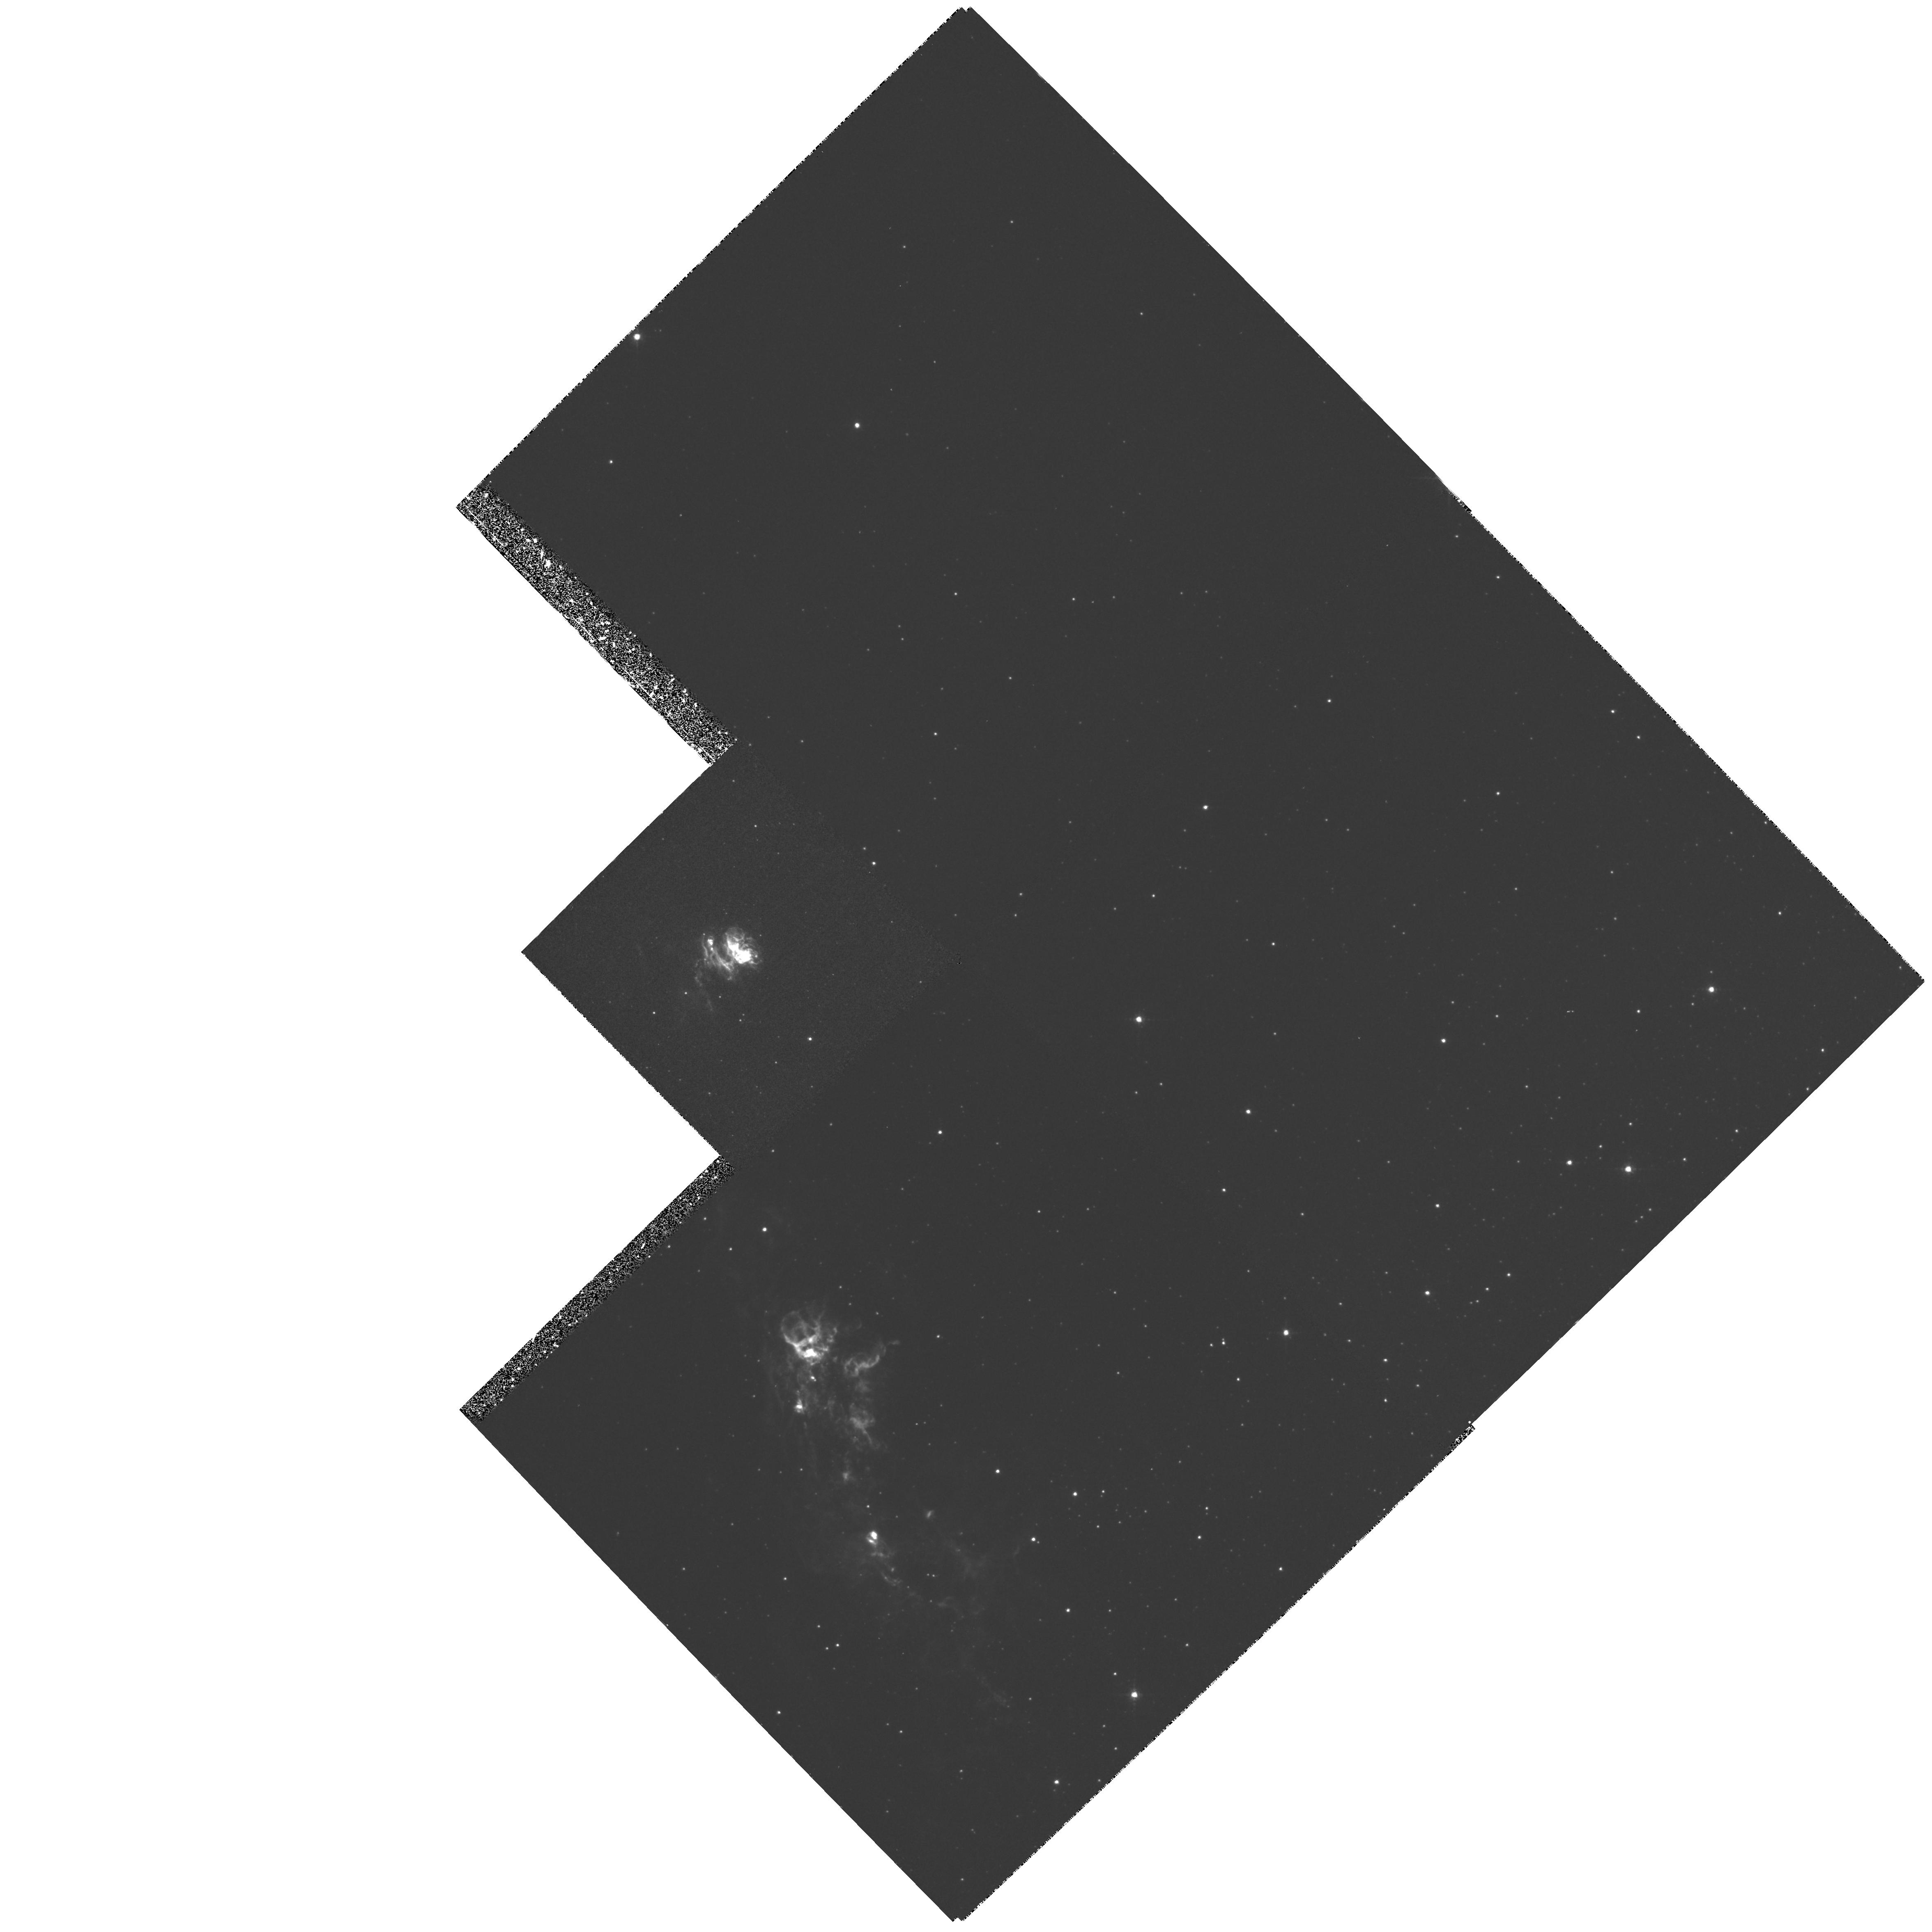
Target: HH81
Instrument: WFPC2/PC
Filter: F656N
Exposure: 1.4 h
Observation ID: hst_6128_01_wfpc2_pc_f656n_u2ub01

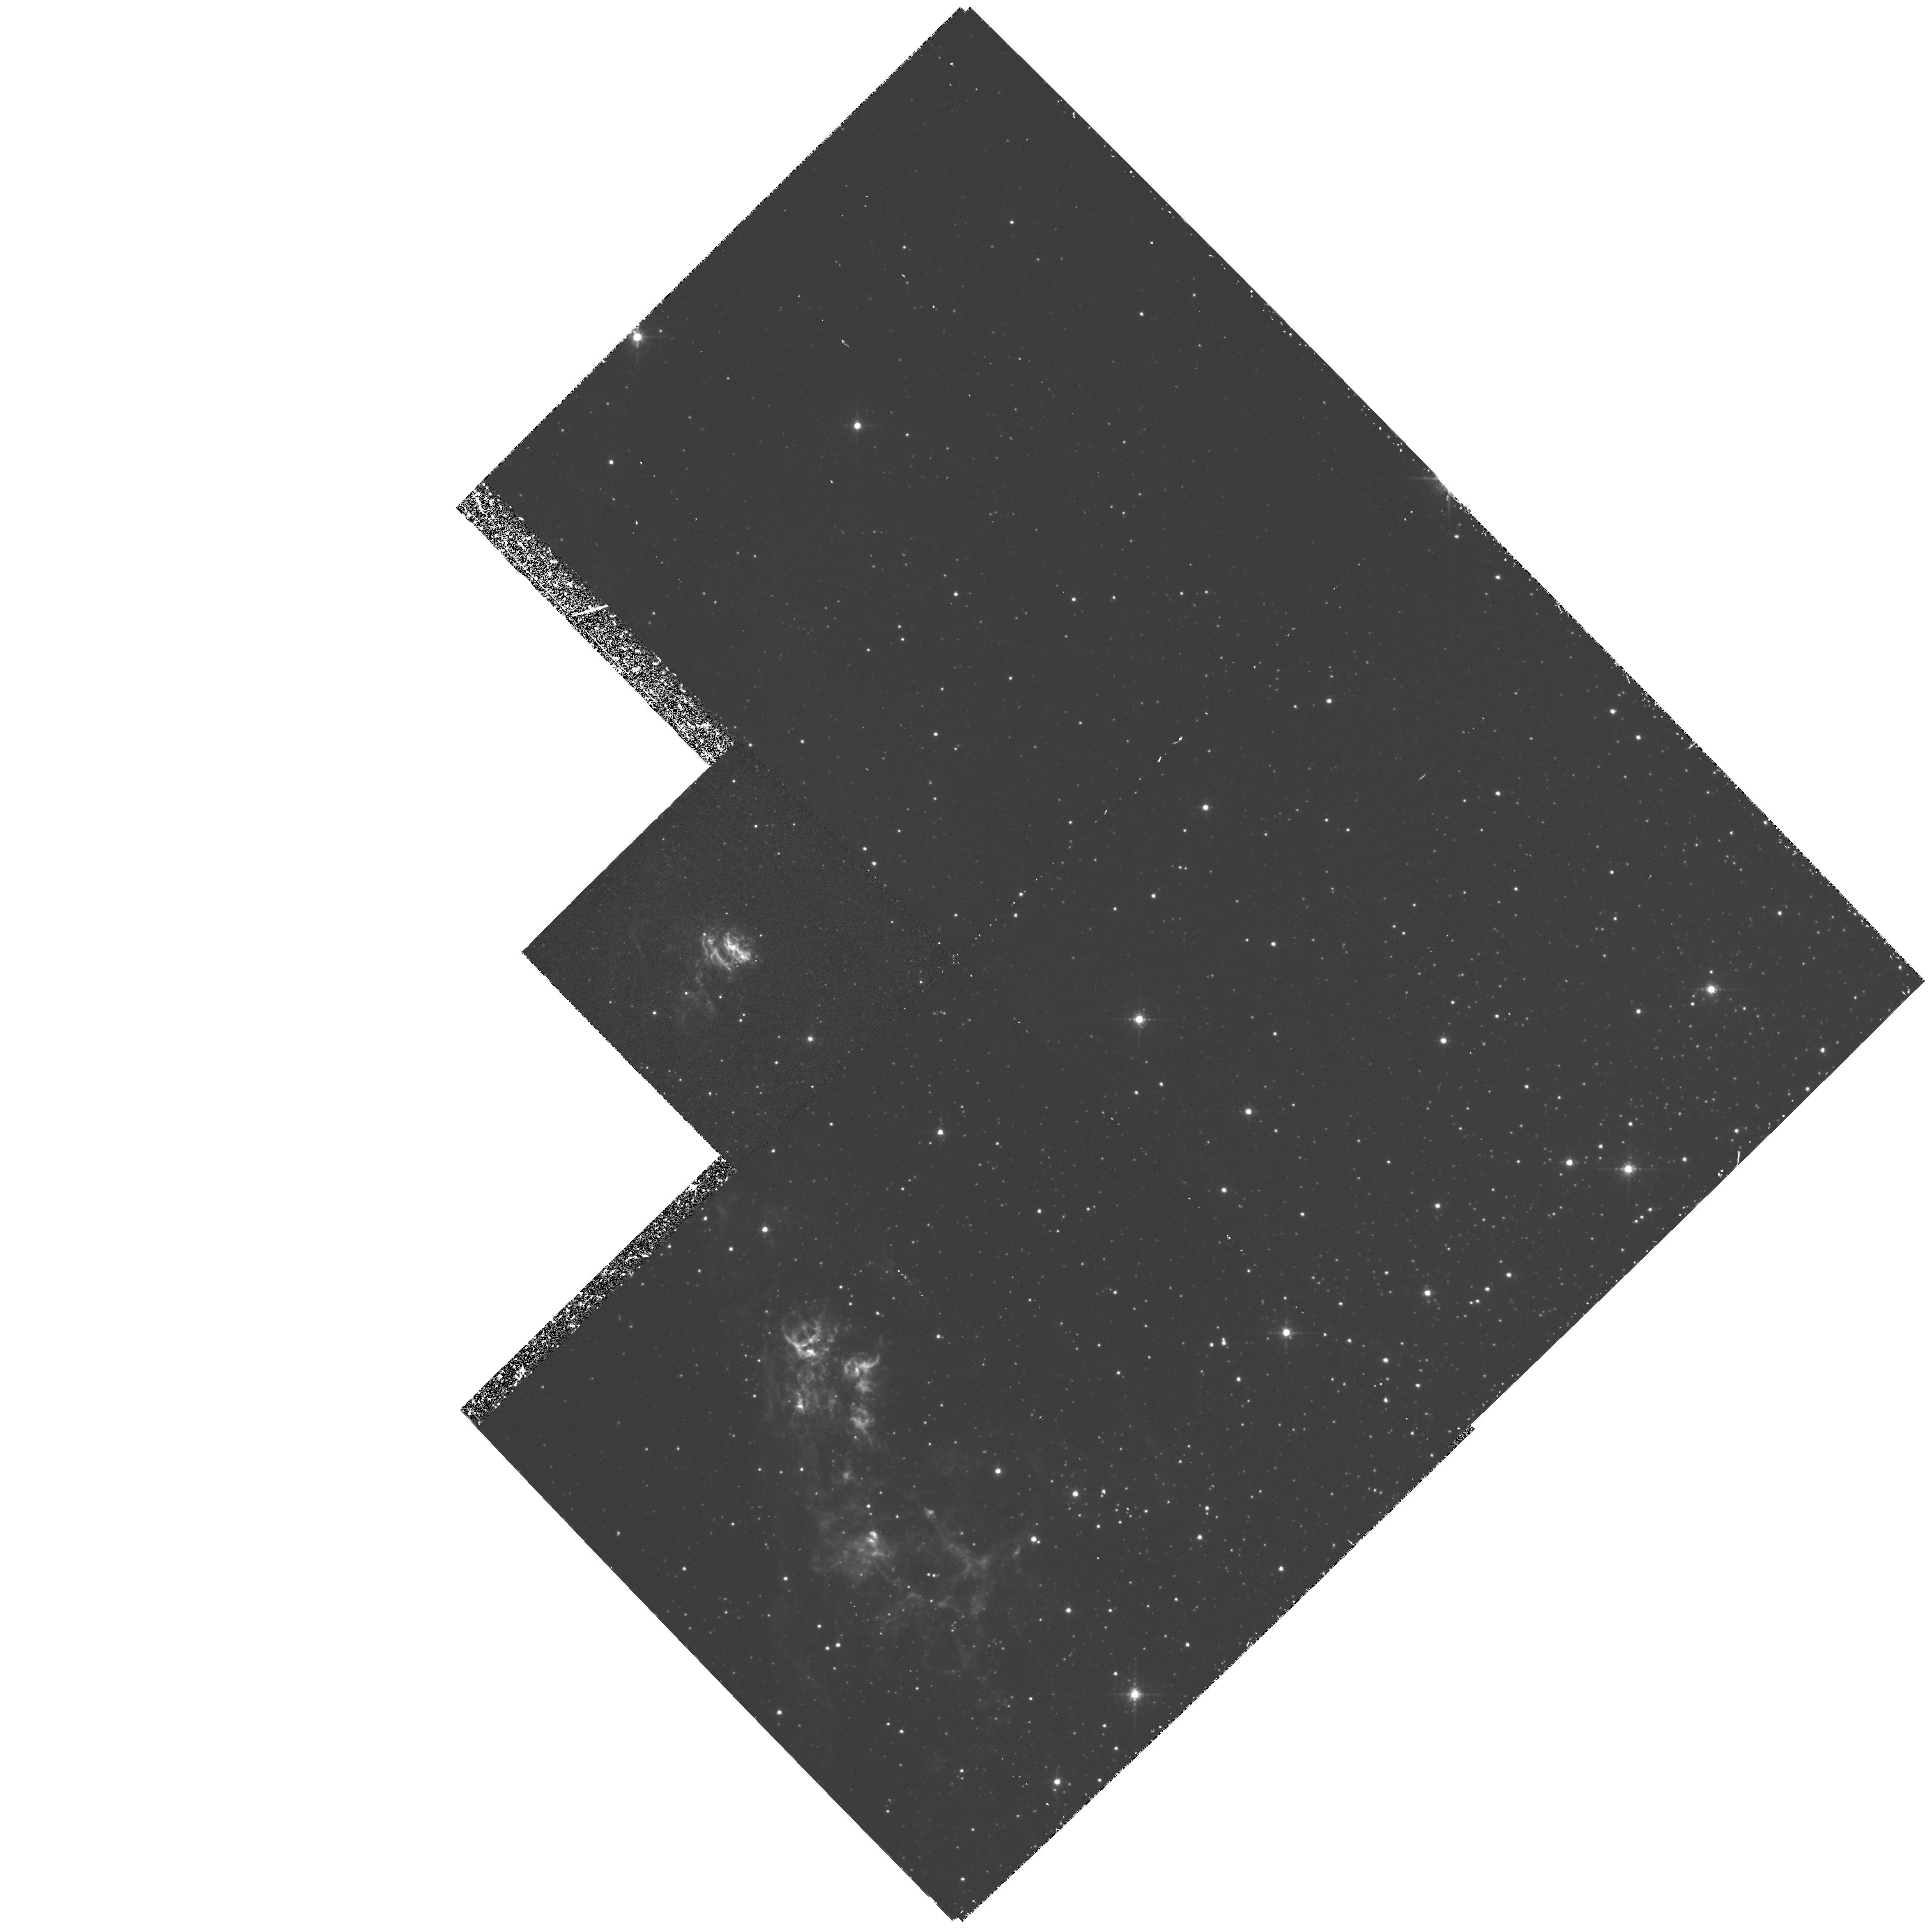
Target: HH81
Instrument: WFPC2/PC
Filter: F673N
Exposure: 2.2 h
Observation ID: hst_6128_01_wfpc2_pc_f673n_u2ub01

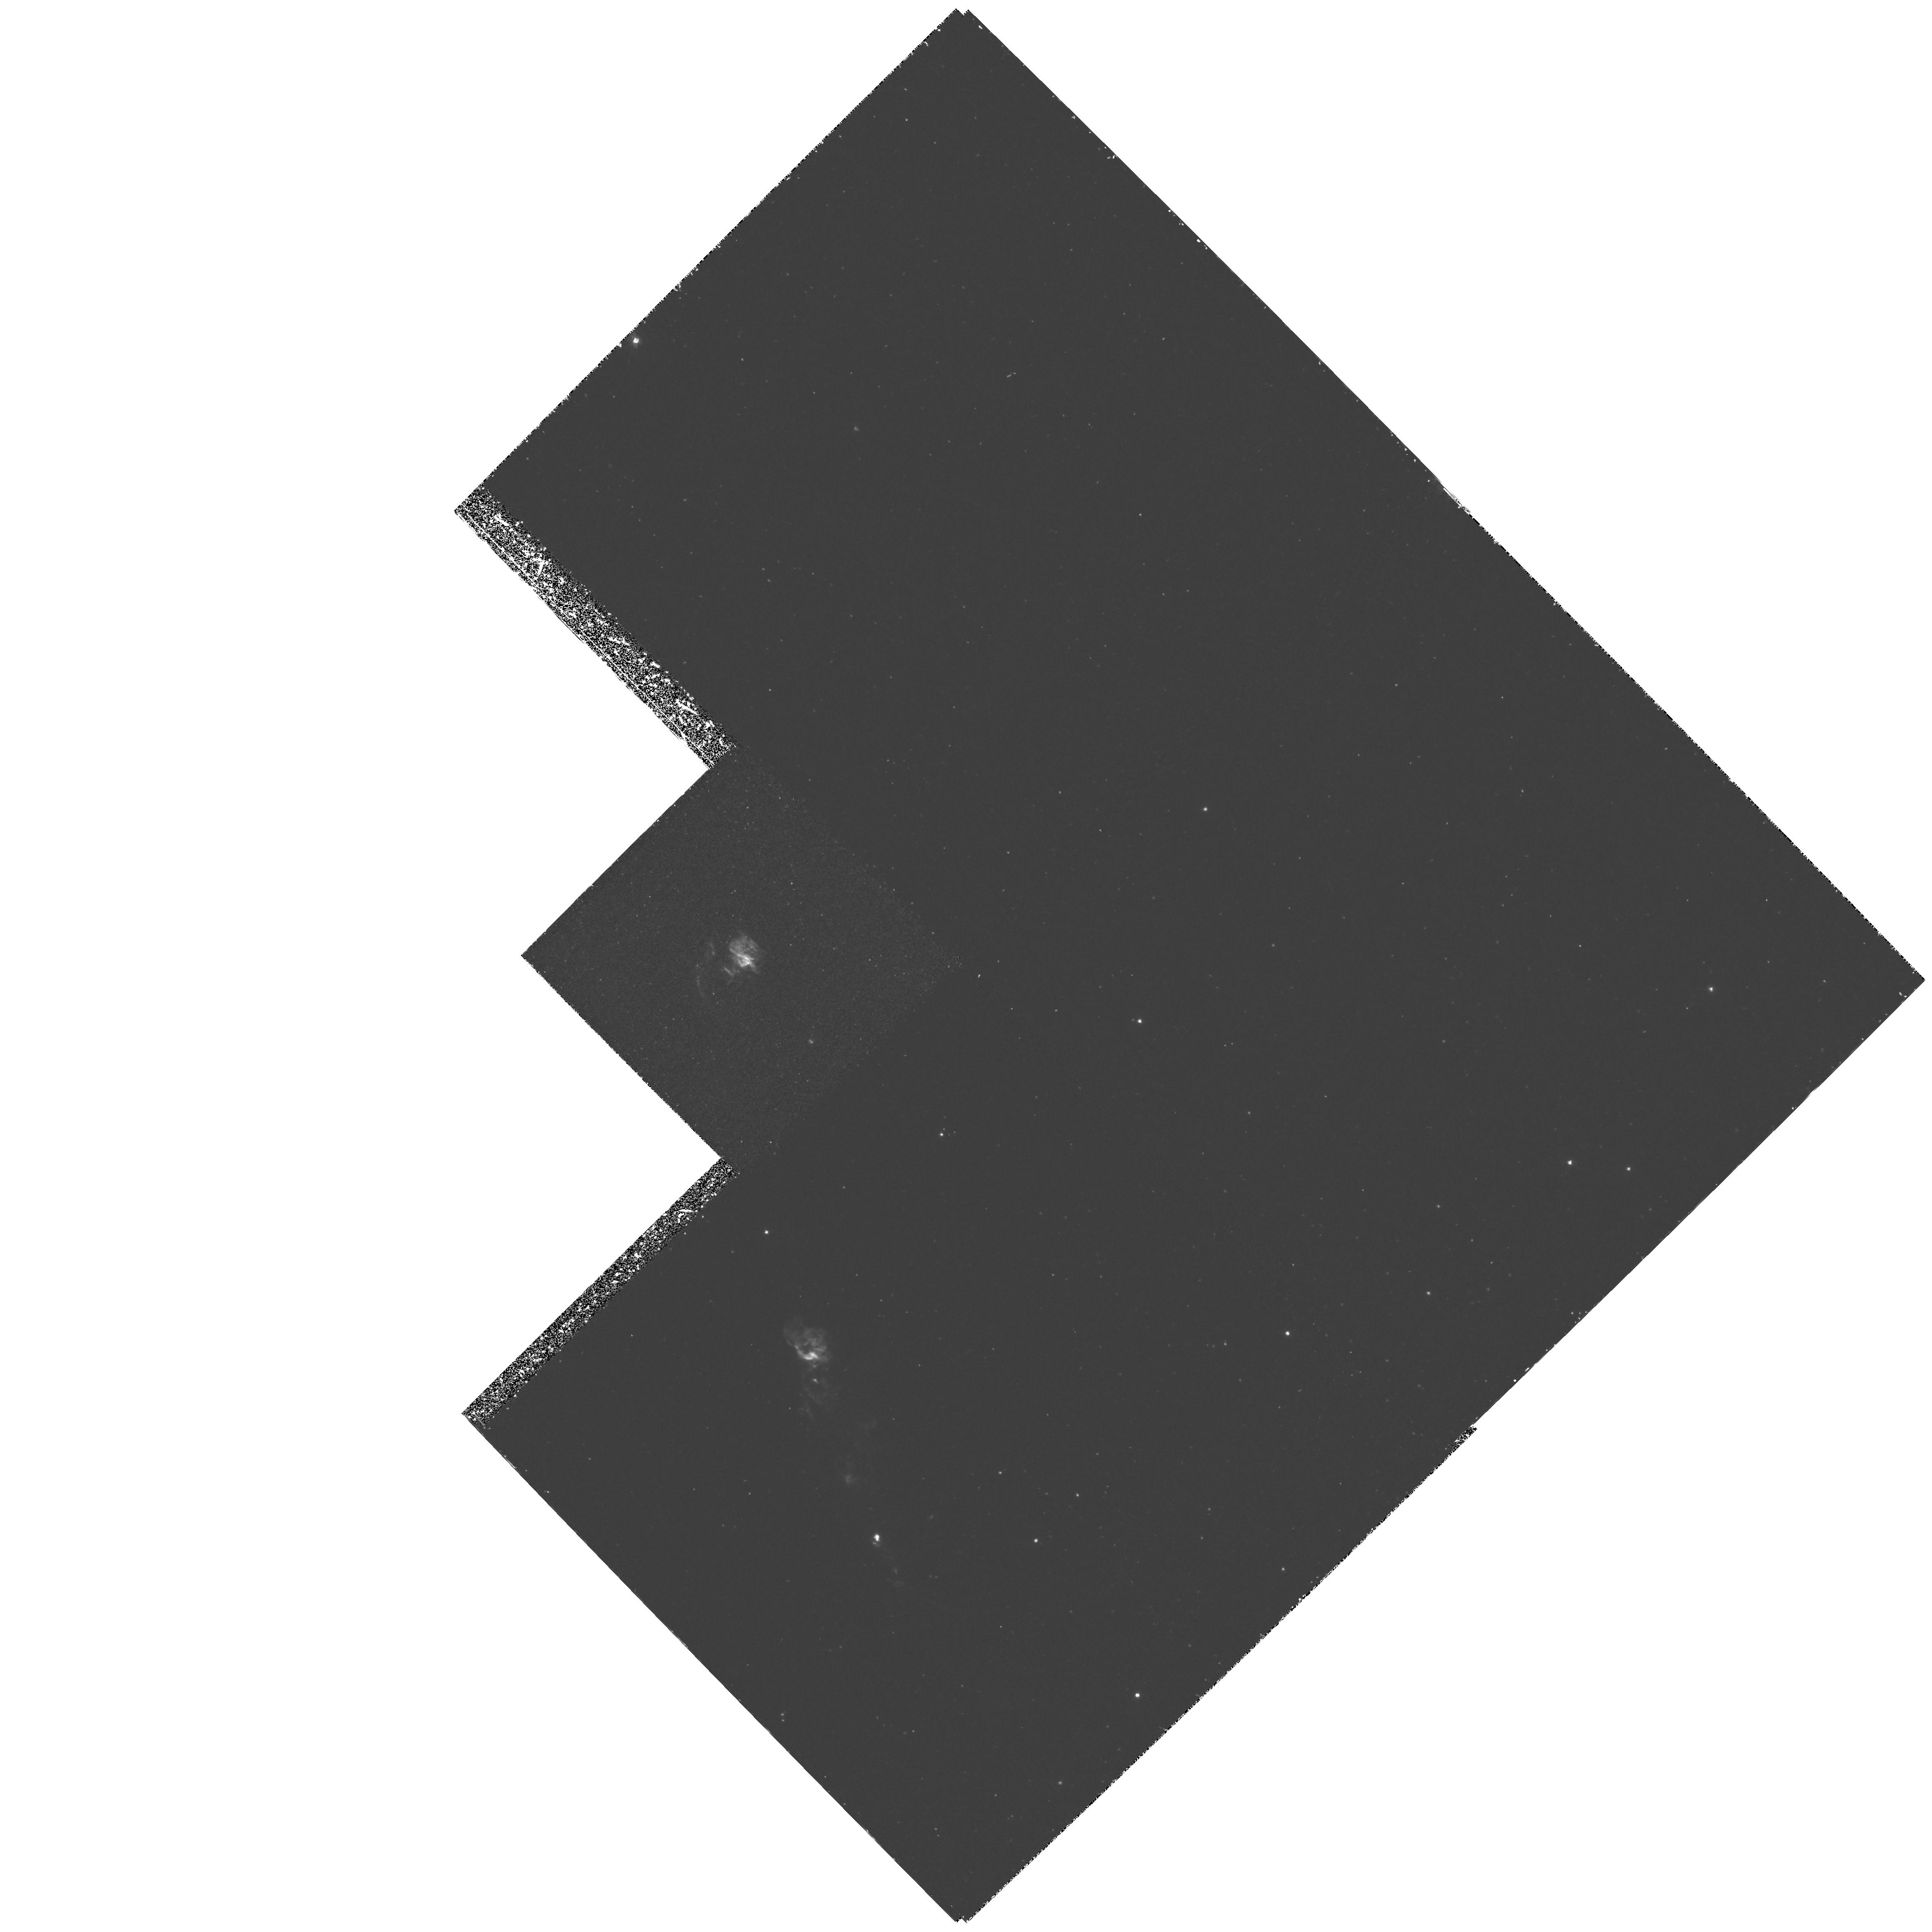
Target: HH81
Instrument: WFPC2/PC
Filter: F502N
Exposure: 3 h
Observation ID: hst_6128_02_wfpc2_pc_f502n_u2ub02

SPATIAL STRUCTURE OF THE HIGH EXCITATION HERBIG-HARO OBJECTS HH 80/81 (PI: Heathcote, Steve)

Herbig-Haro outflows have in recent years been the subject of intense study, and it is now clear that they are an integral part of the star formation process and can provide insight into the very earliest stages of stellar evolution. They are also an excellent laboratory for the investigation of the physics of interstellar shock waves. We propose to use HST with the PC CCD of WFPC2 to study HH 80 and HH 81, the twin working surfaces at the terminus of a powerful jet driven by a luminous young star. As well as being the brightest known HH objects, HH 80 and HH 81 are unique in having a high excitation emission zone of considerable spatial extent. Because of their large, ~300km/s shock velocity and only modest, ~50 cm^-3 preshock density, the postshock cooling zone in these objects should be easily resolvable with HST. Narrow band filters will be used to obtain images in H Alpha, a high excitation line ([O III] 5007), and a low excitation line ([S II] 6717/31). We expect the emission regions for these species to be displaced by up to 0.2" in HH 80/81 offering the first opportunity to directly observe the stratification of high and low excitation/ionization lines in HH objects. The HH 80/81 system is the best known laboratory for performing this experiment. The high spatial resolution of HST is mandatory for its success.